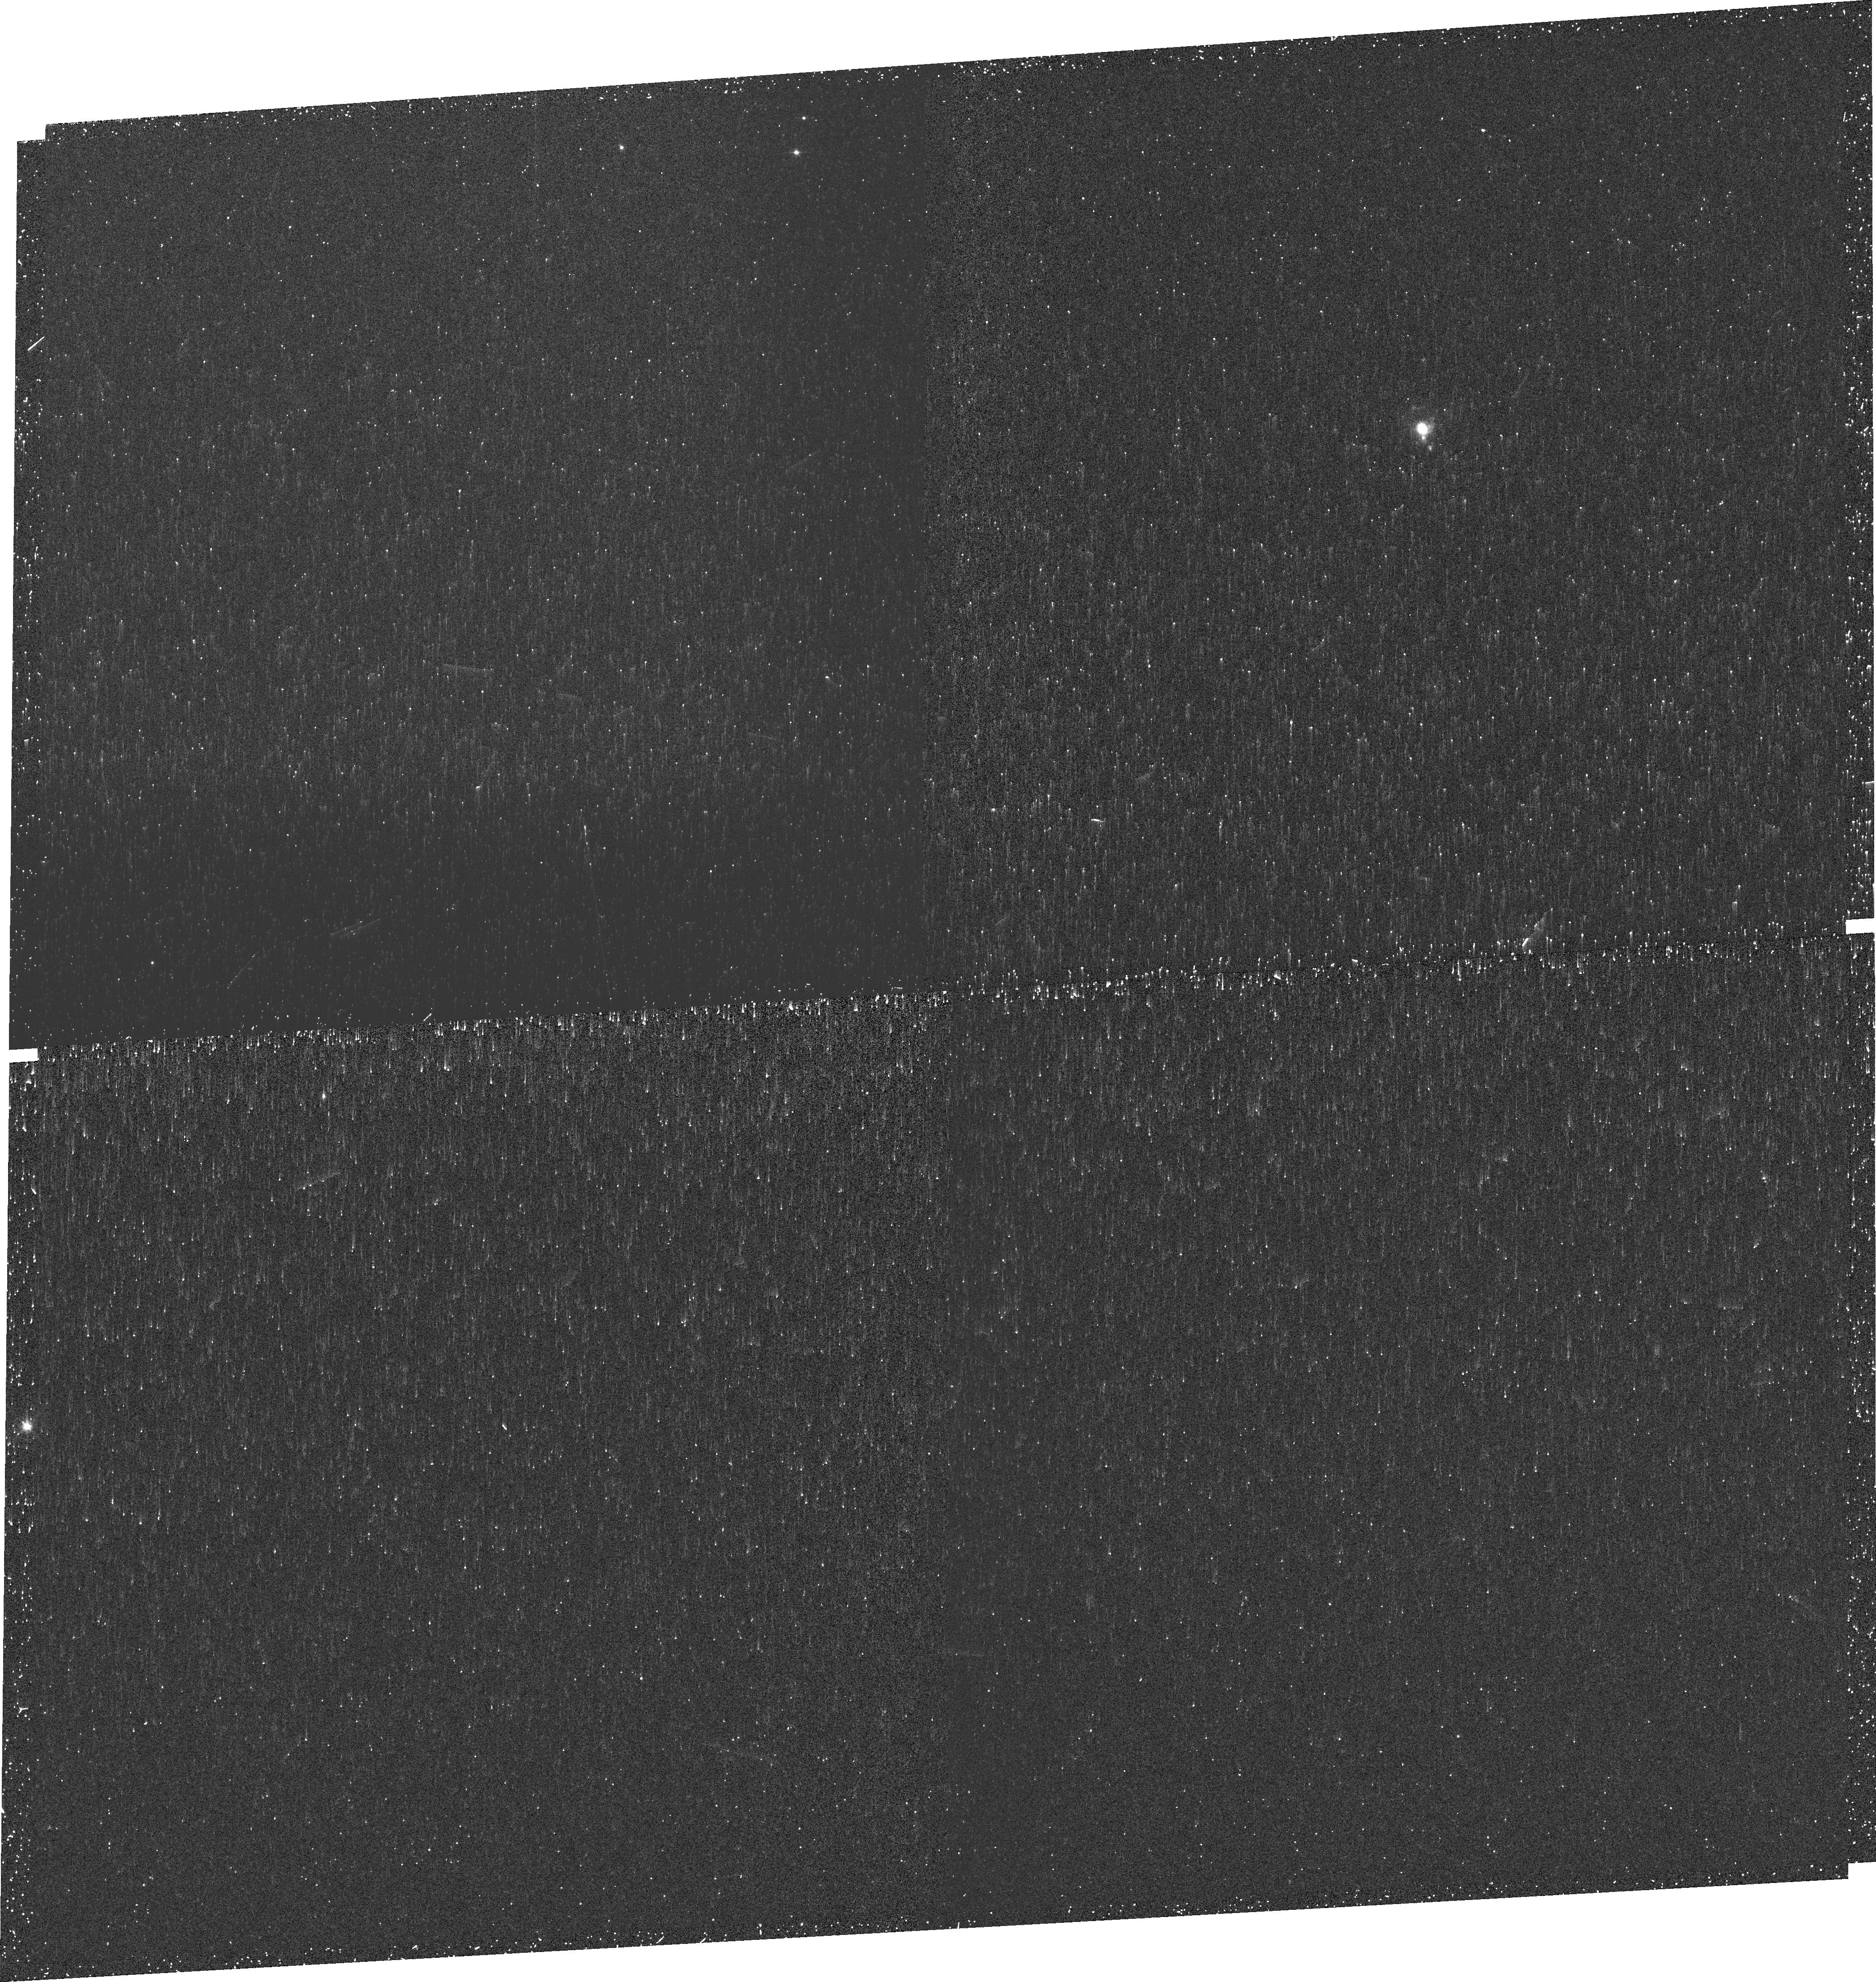
Target: SCHG-1214-277
Instrument: WFC3/UVIS
Filter: FQ674N
Exposure: 13 min
Observation ID: idew01040

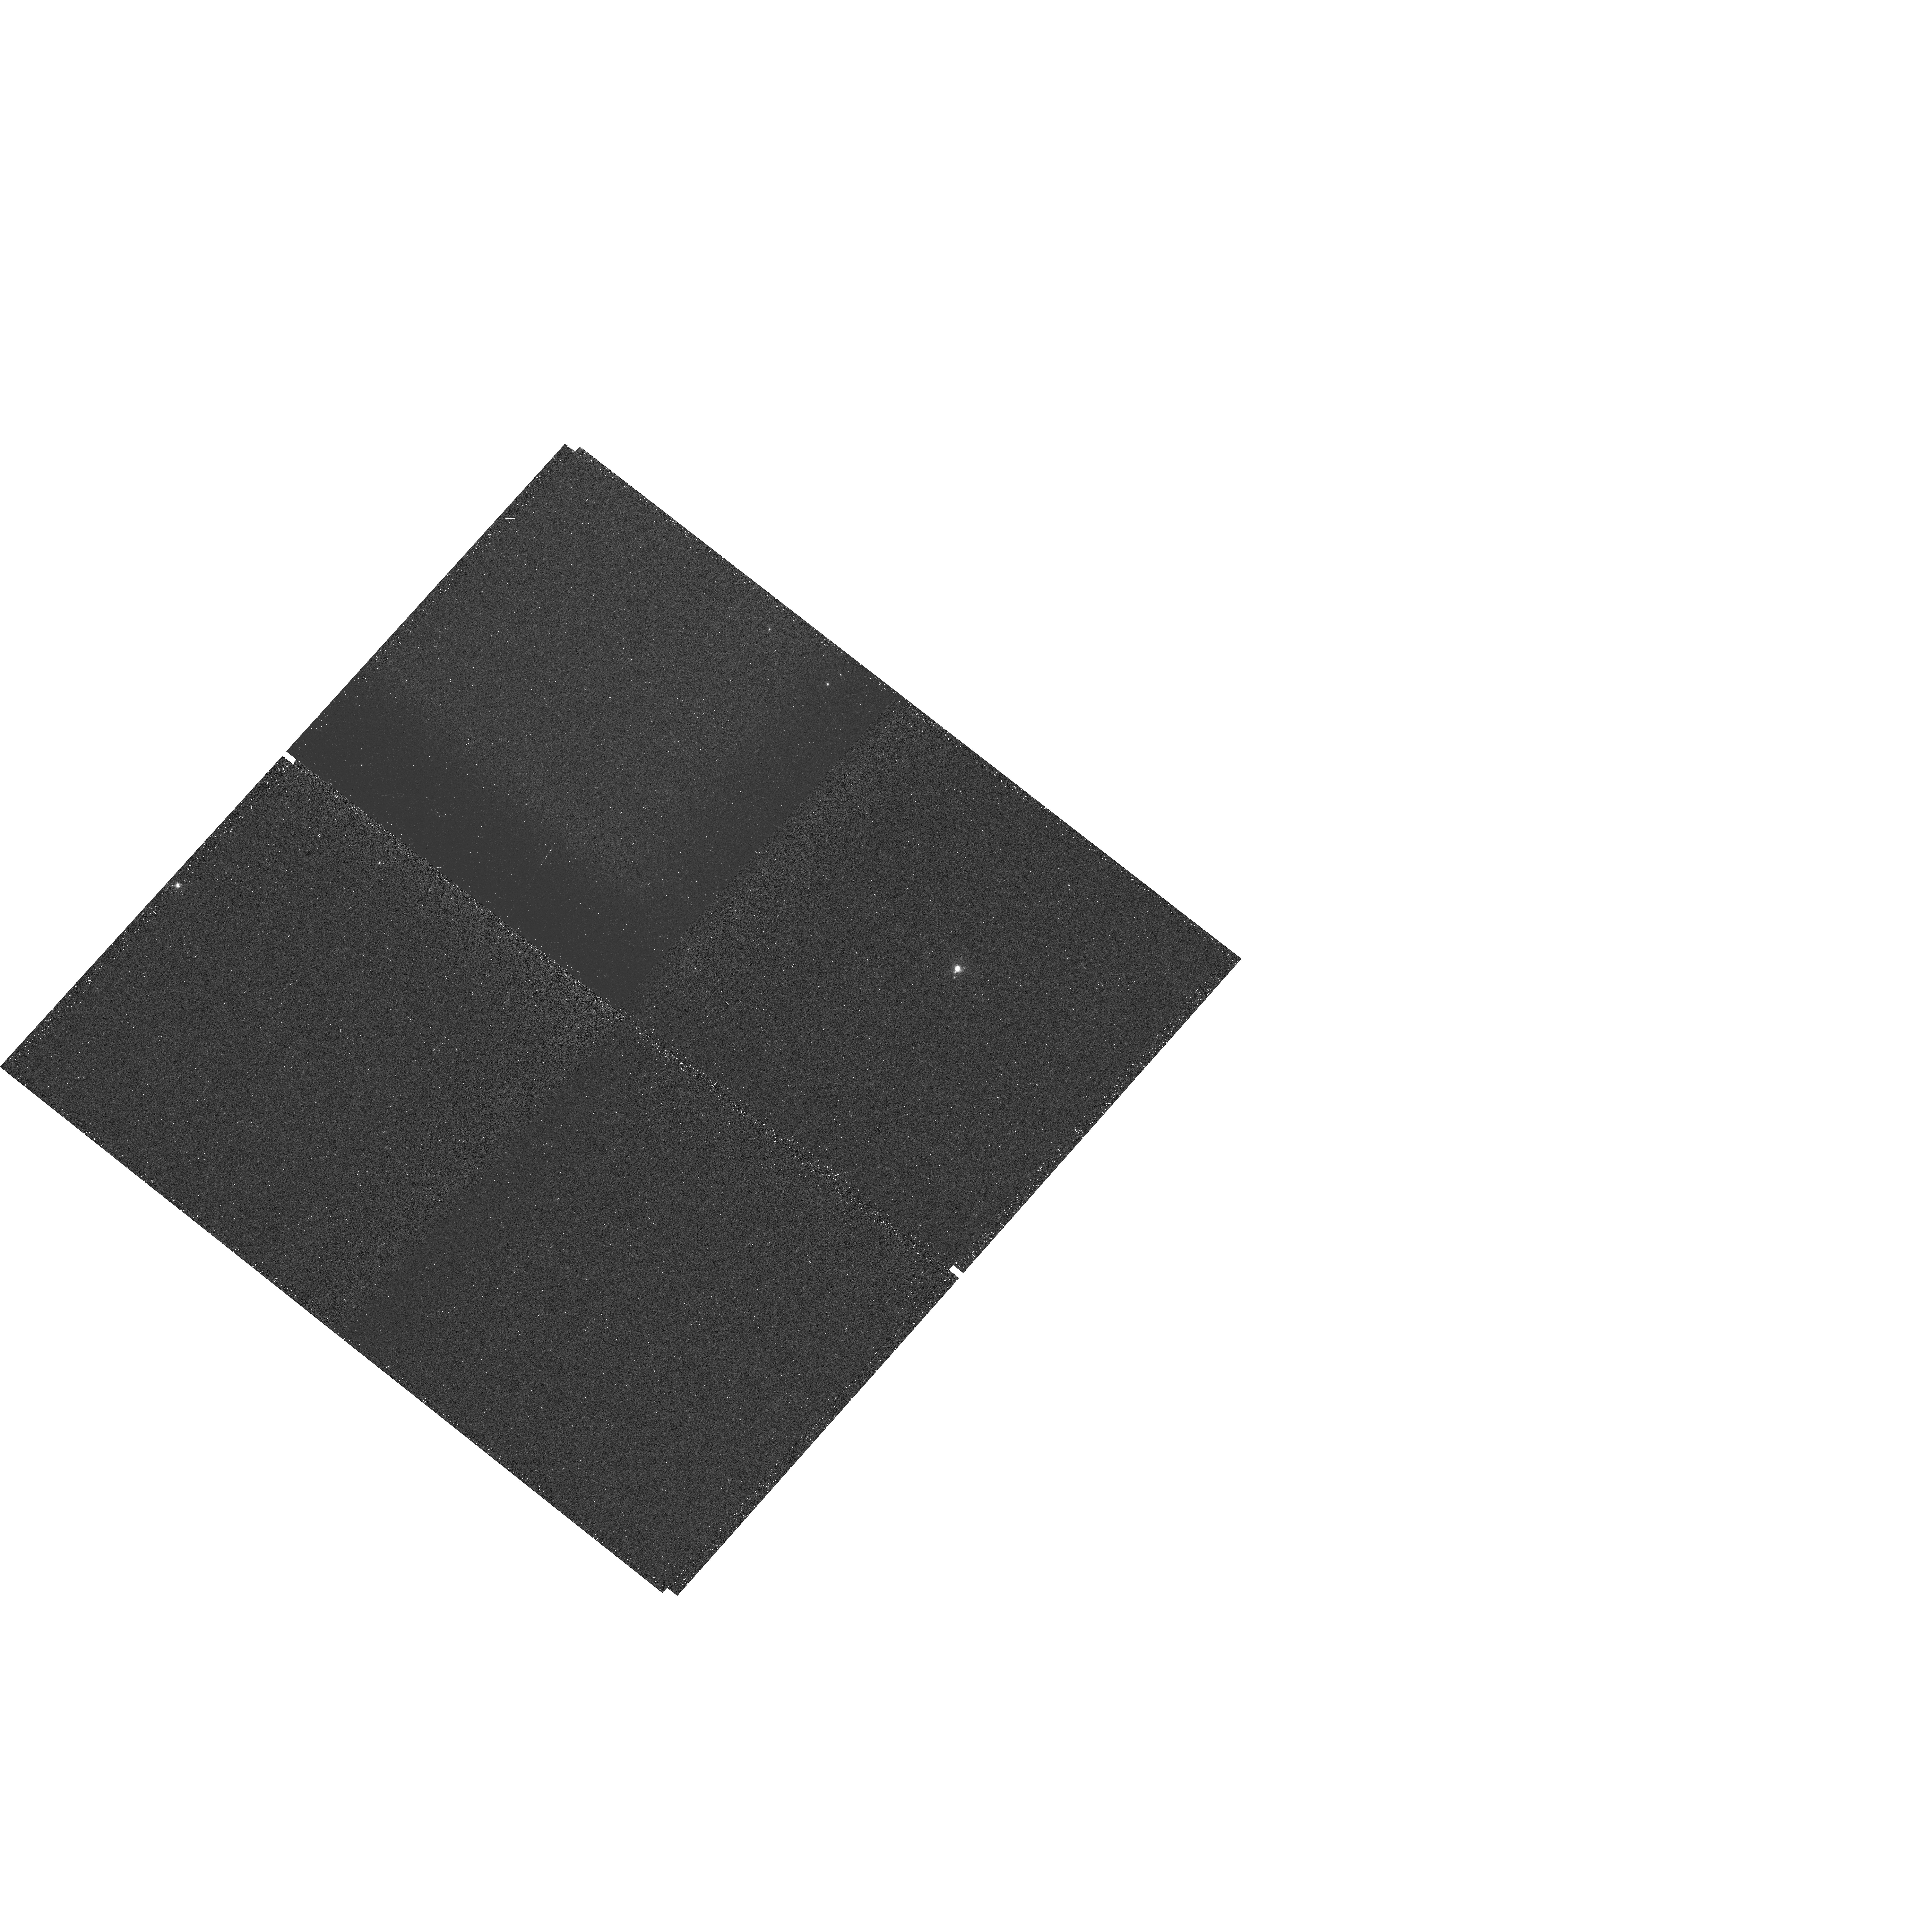
Target: SCHG-1214-277
Instrument: WFC3/UVIS
Filter: FQ508N
Exposure: 13 min
Observation ID: hst_14923_01_wfc3_uvis_fq674n_idew01

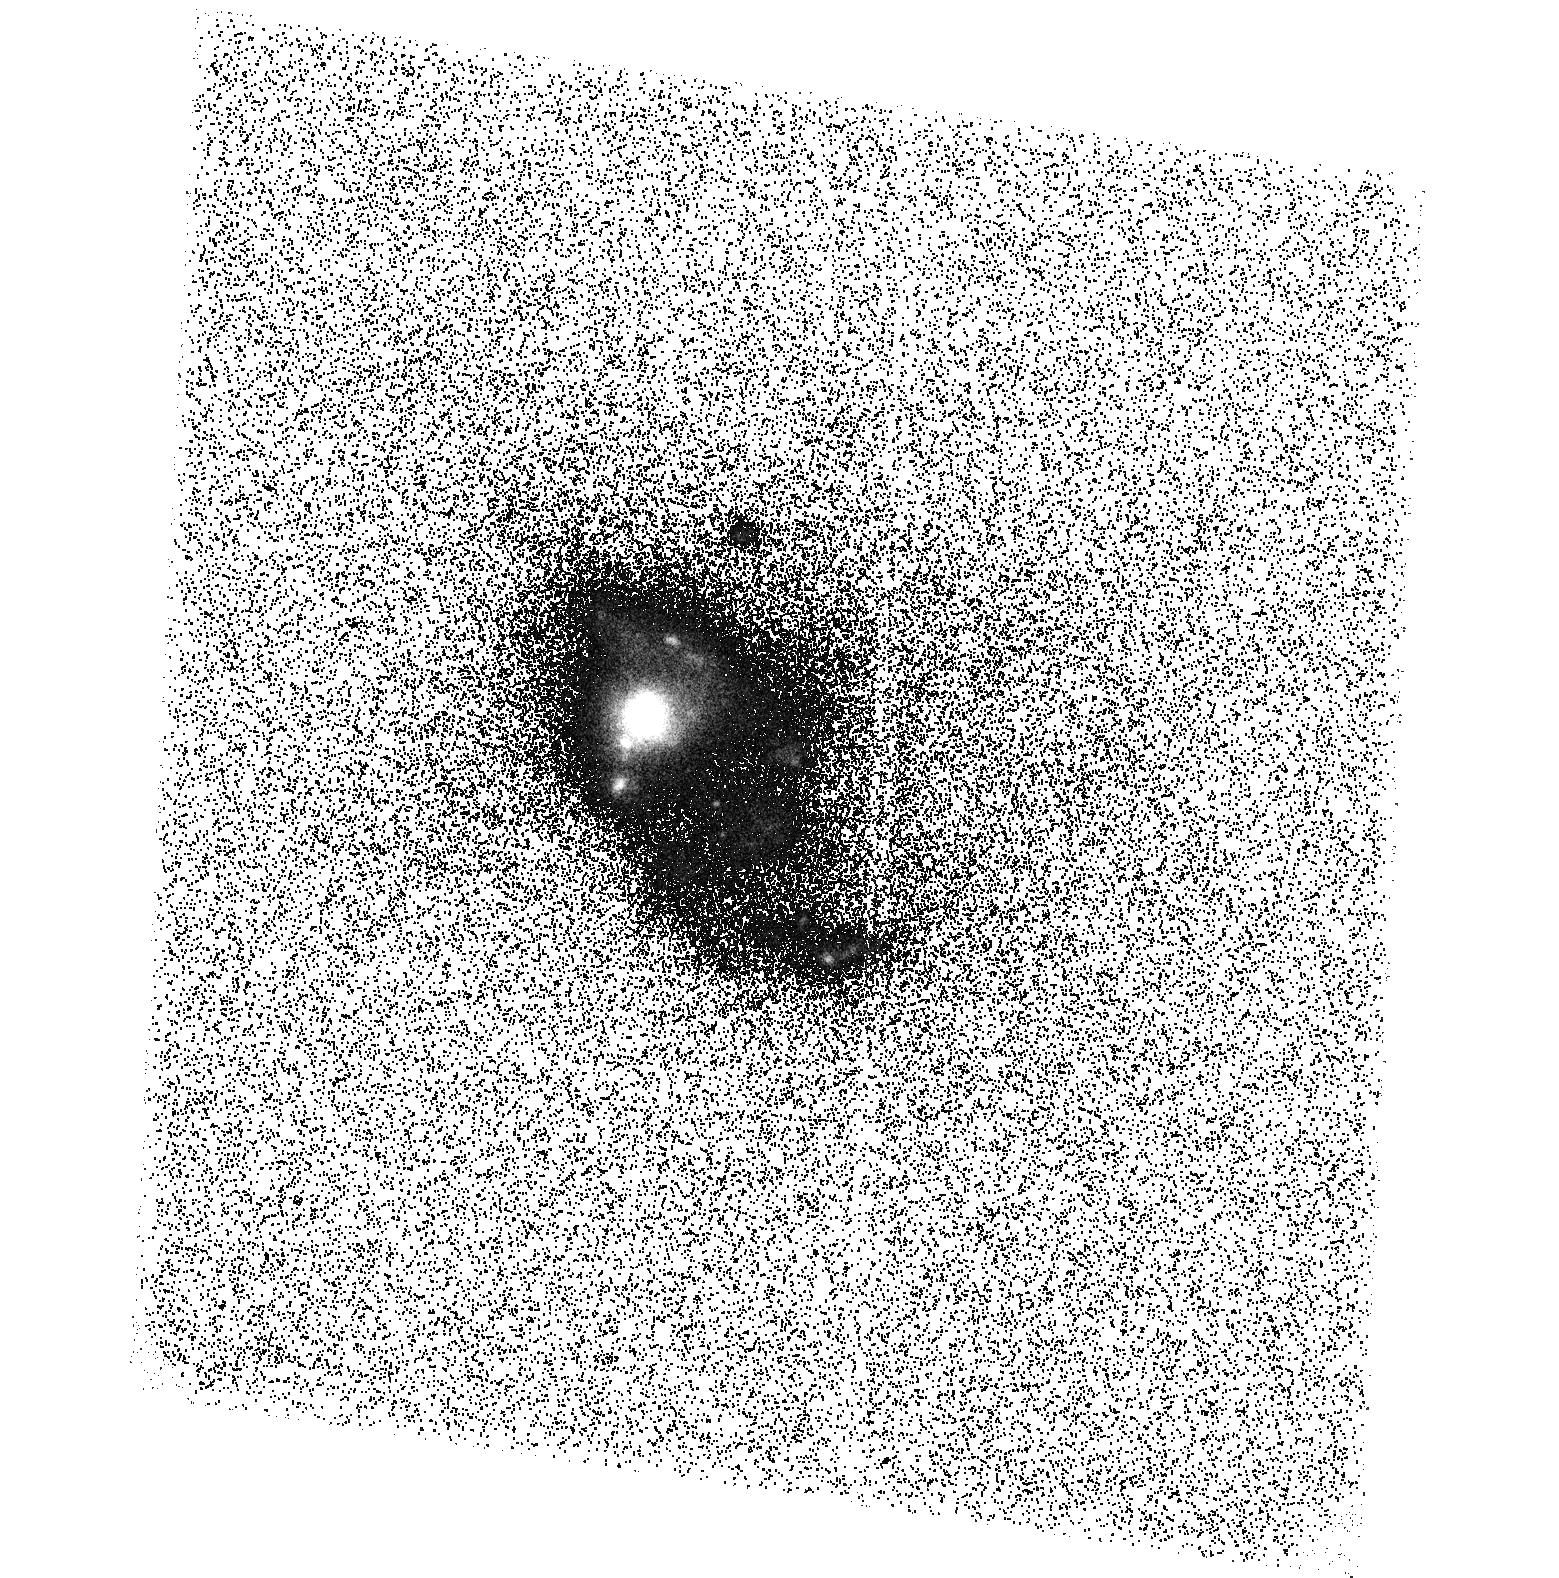
Target: SCHG-1214-277
Instrument: ACS/SBC
Filter: F125LP
Exposure: 33 min
Observation ID: hst_14923_02_acs_sbc_f125lp_jdew02

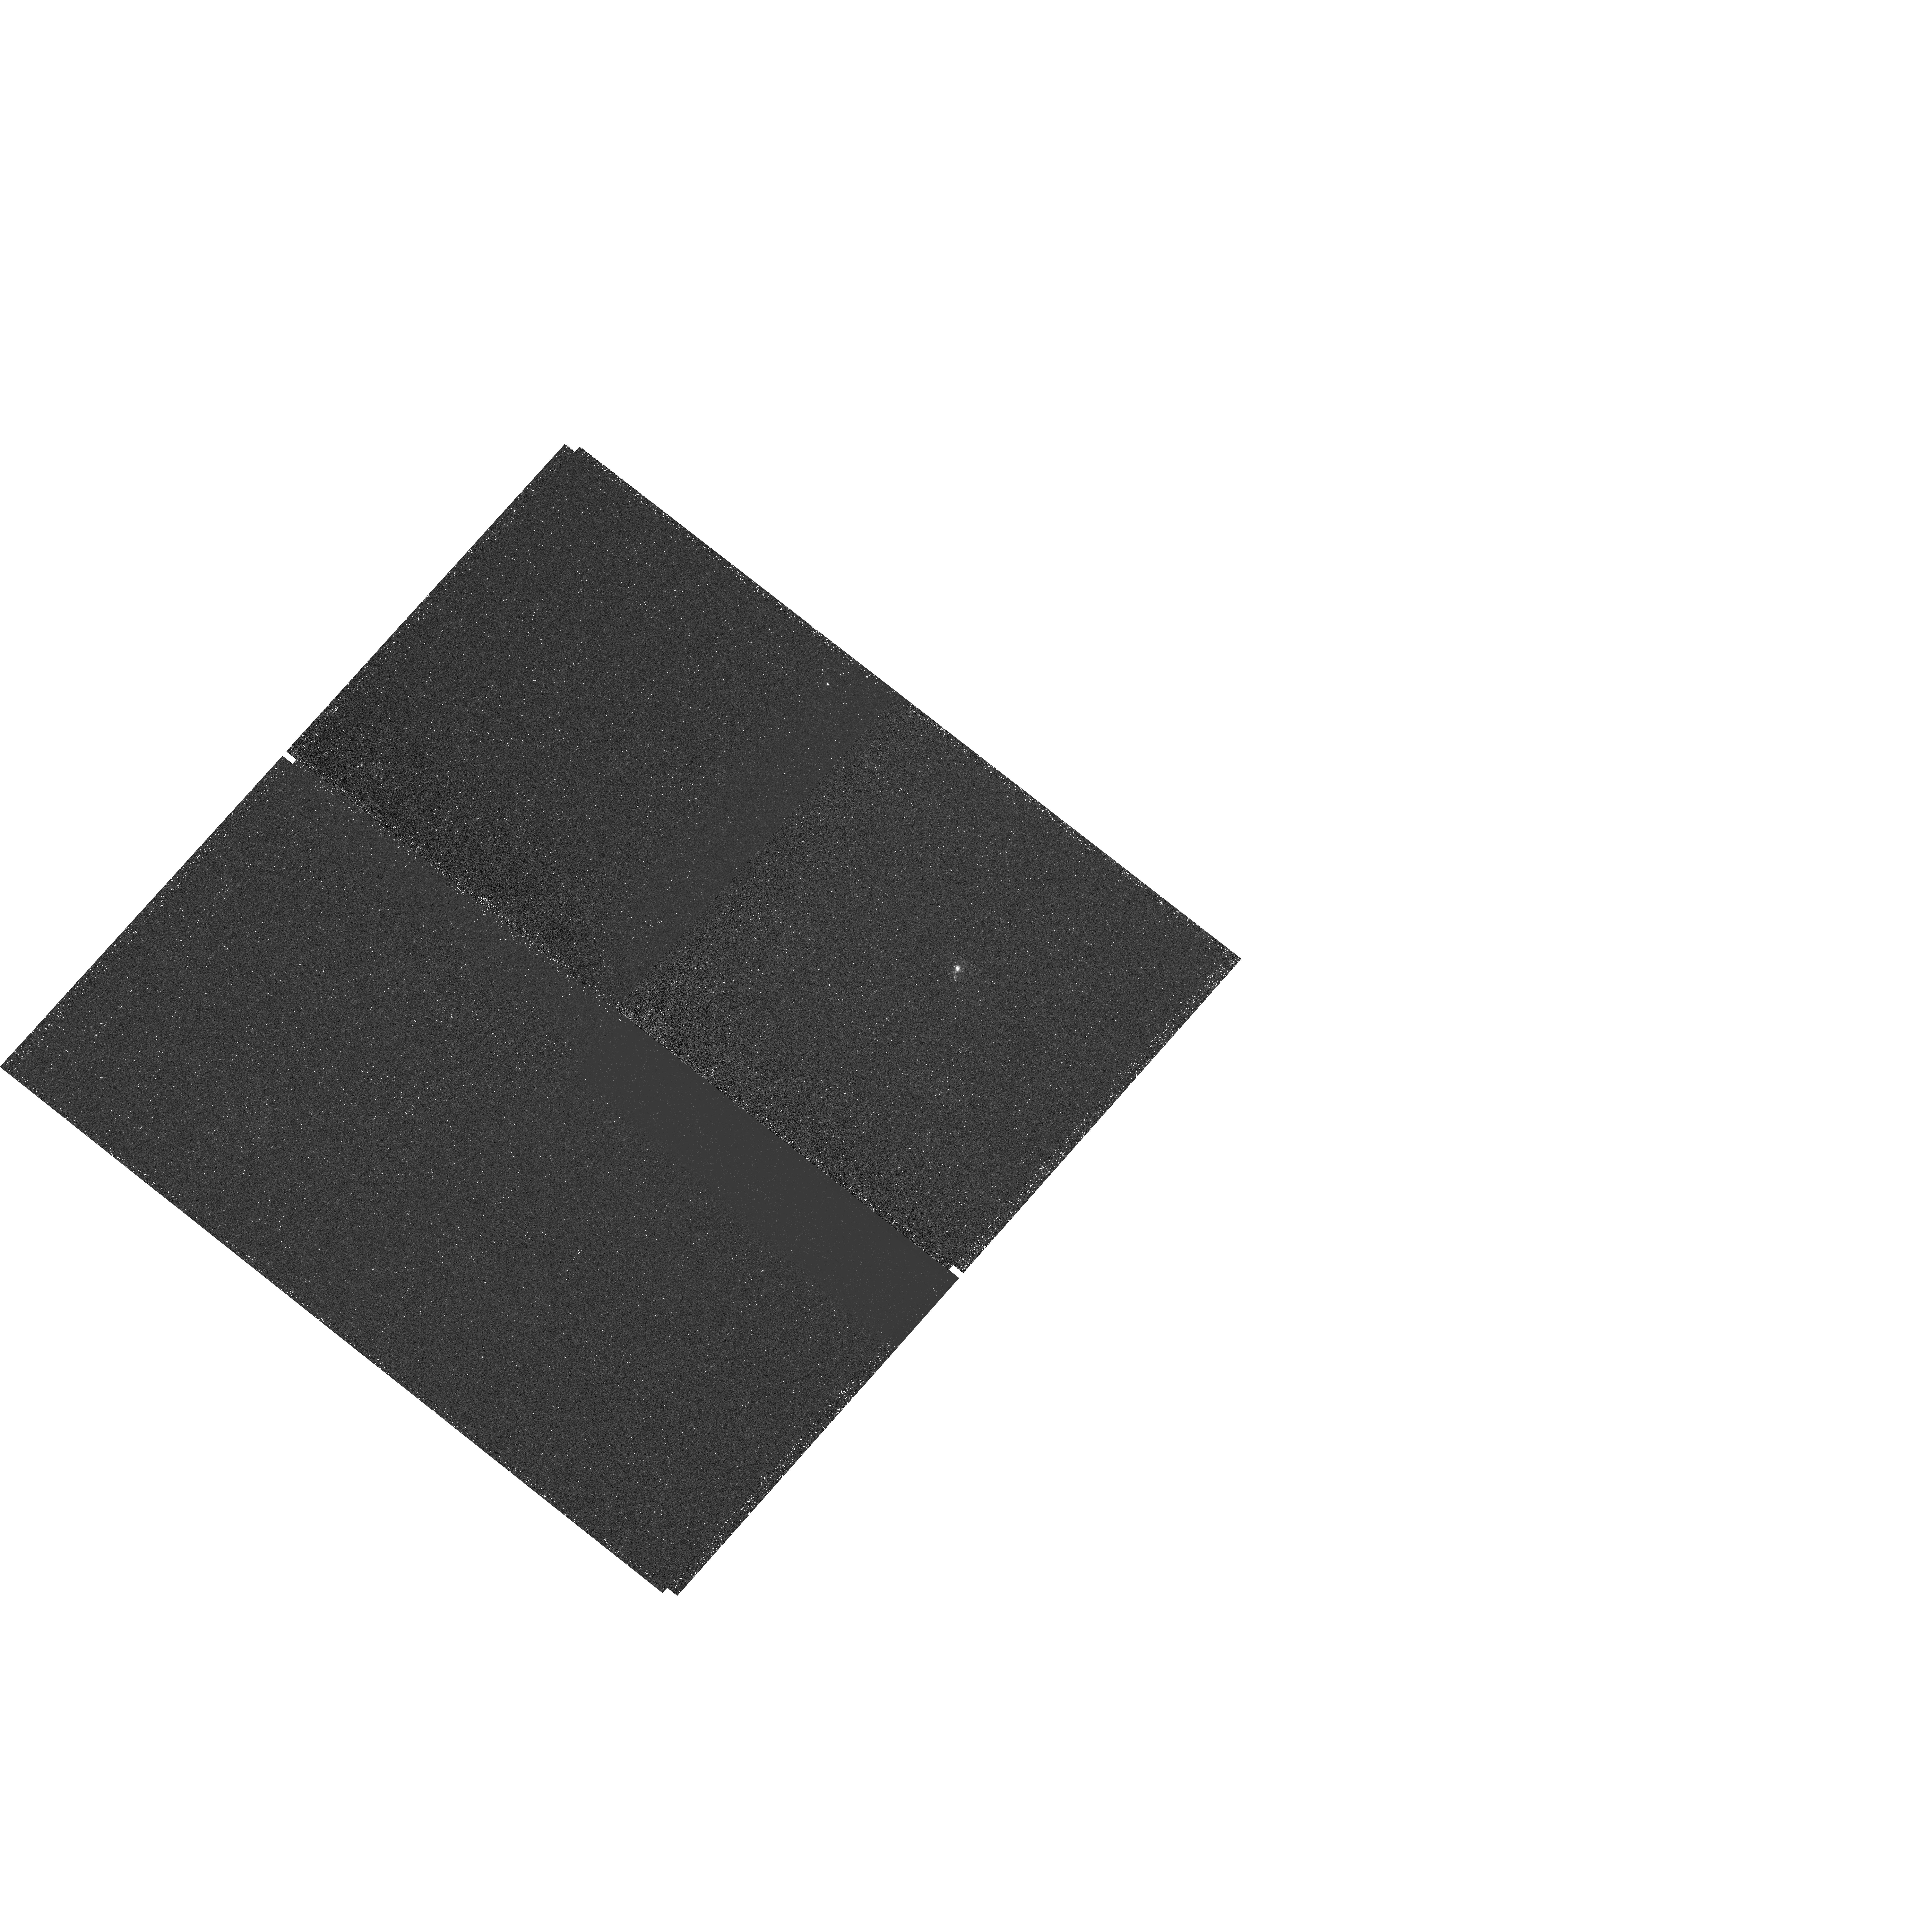
Target: SCHG-1214-277
Instrument: WFC3/UVIS
Filter: FQ437N
Exposure: 35 min
Observation ID: hst_14923_01_wfc3_uvis_fq378n_idew01

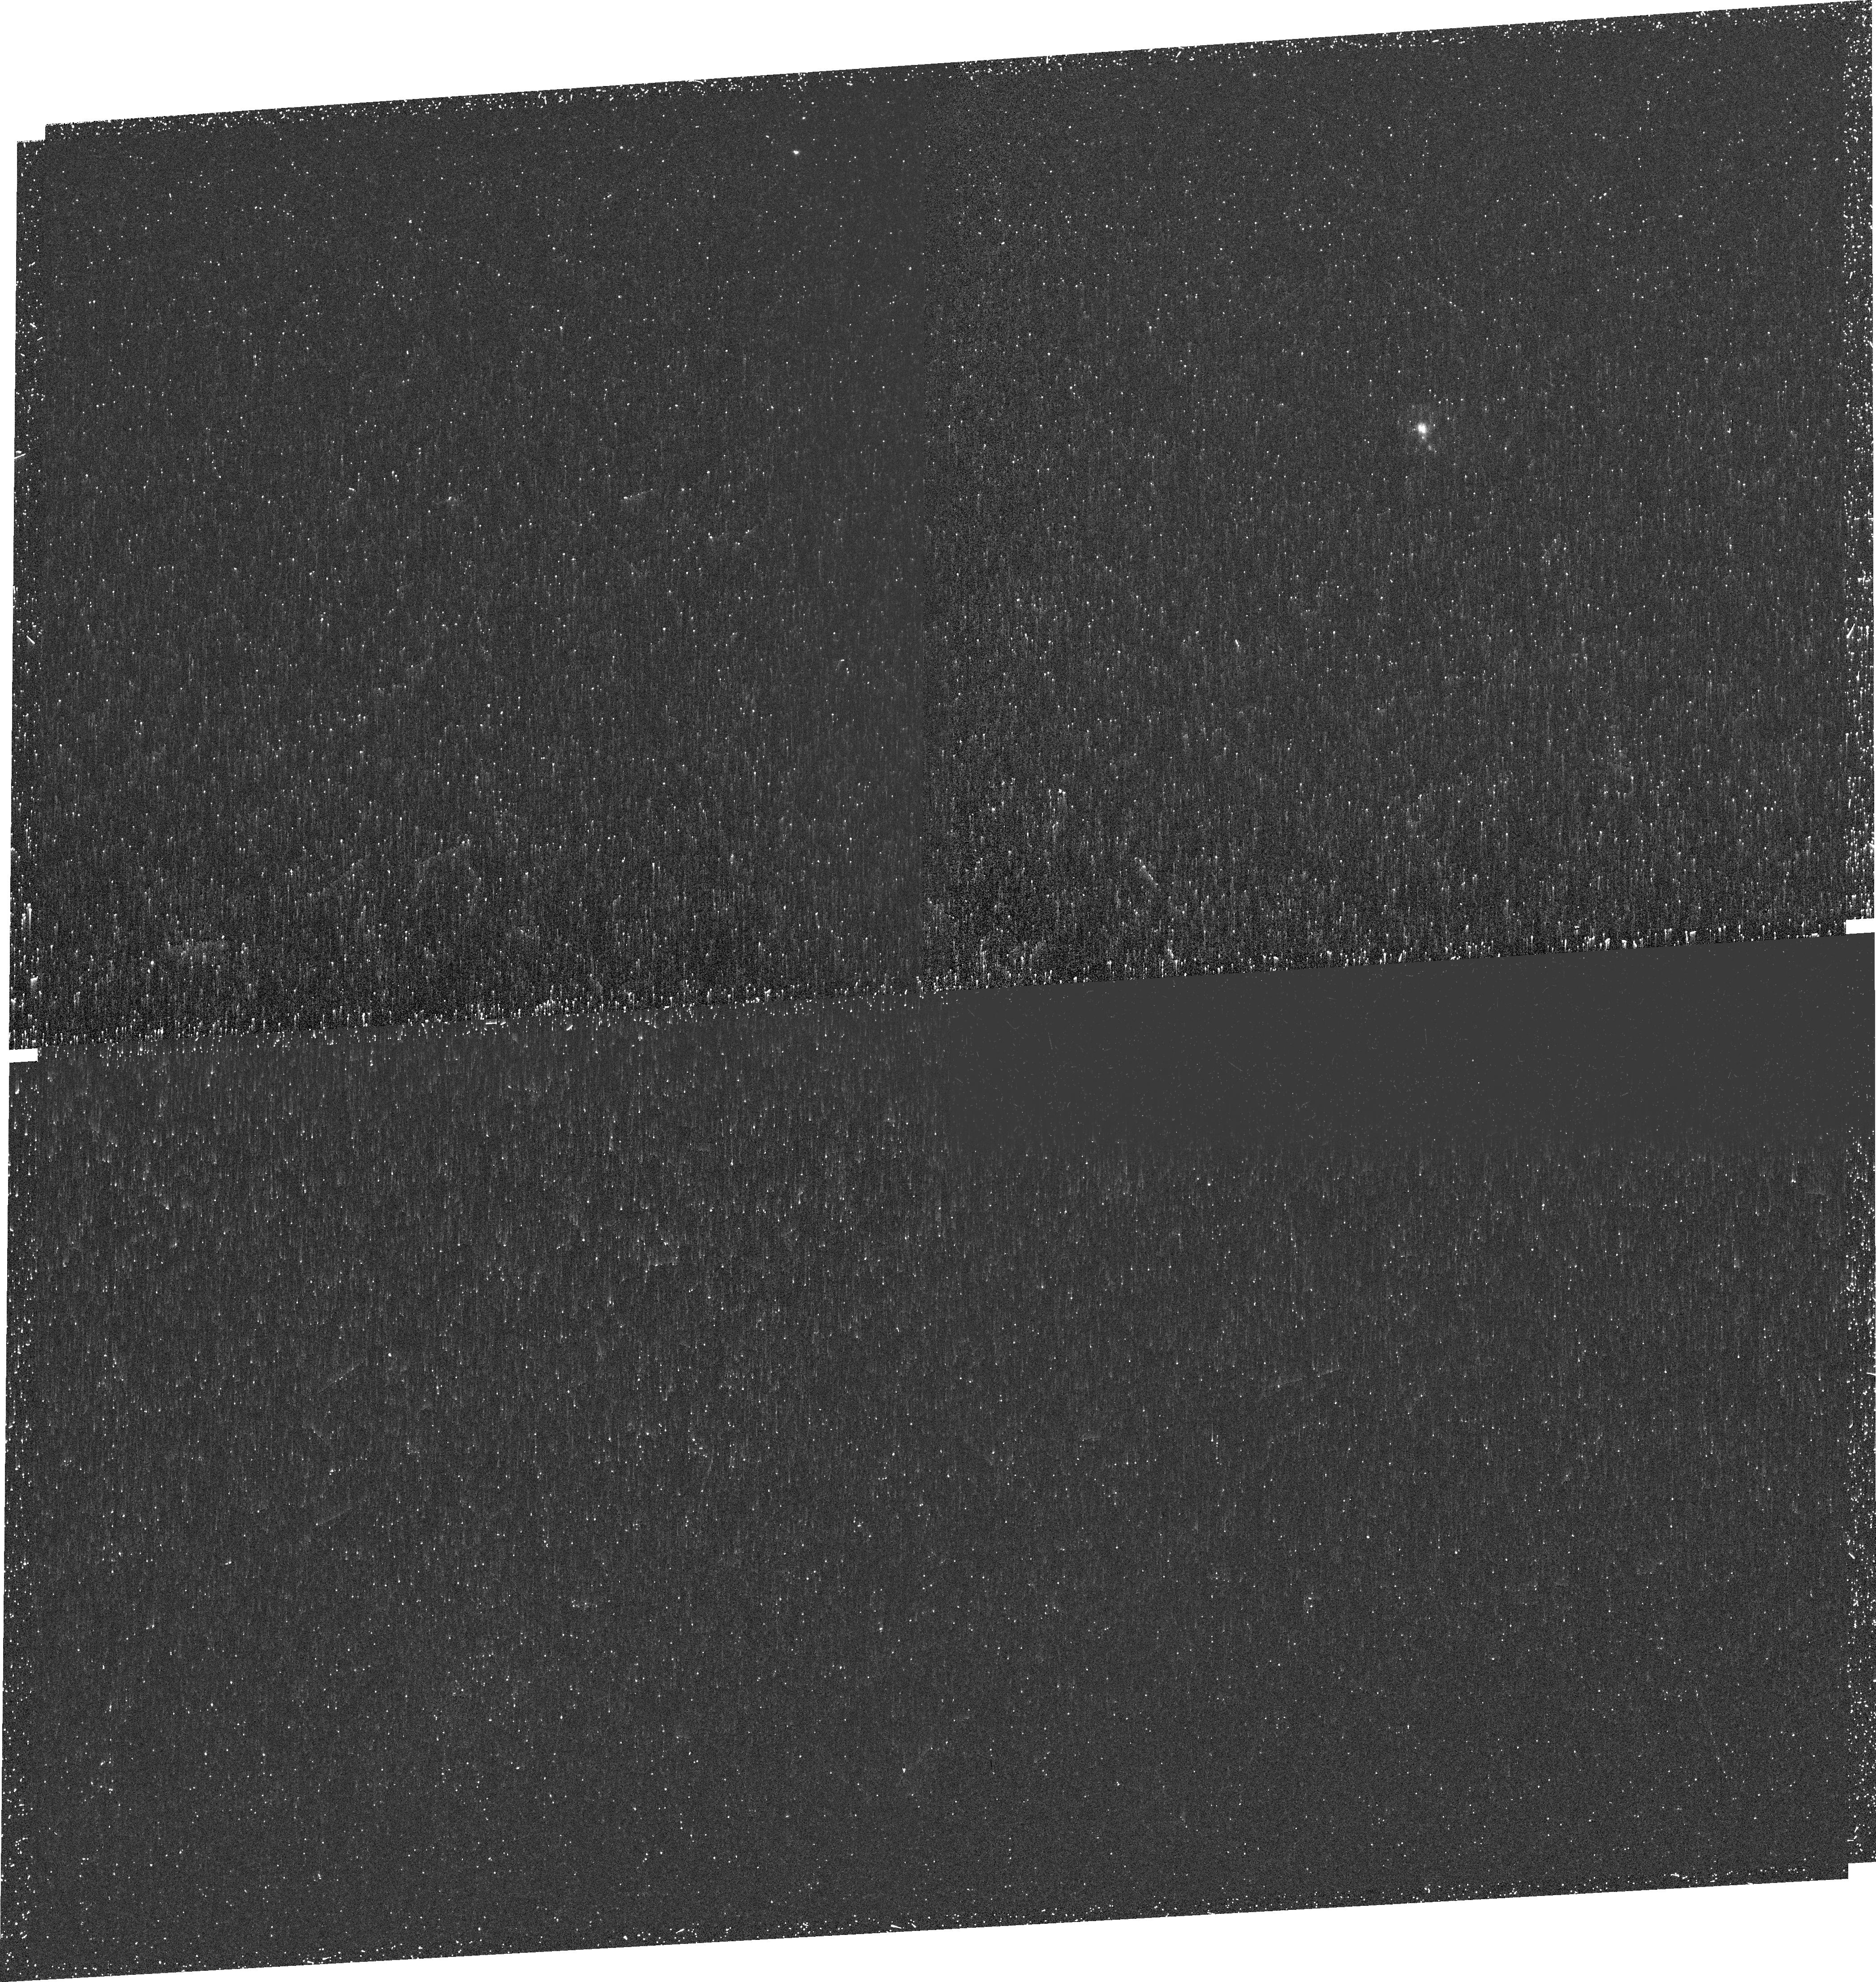
Target: SCHG-1214-277
Instrument: WFC3/UVIS
Filter: FQ378N
Exposure: 35 min
Observation ID: idew01060

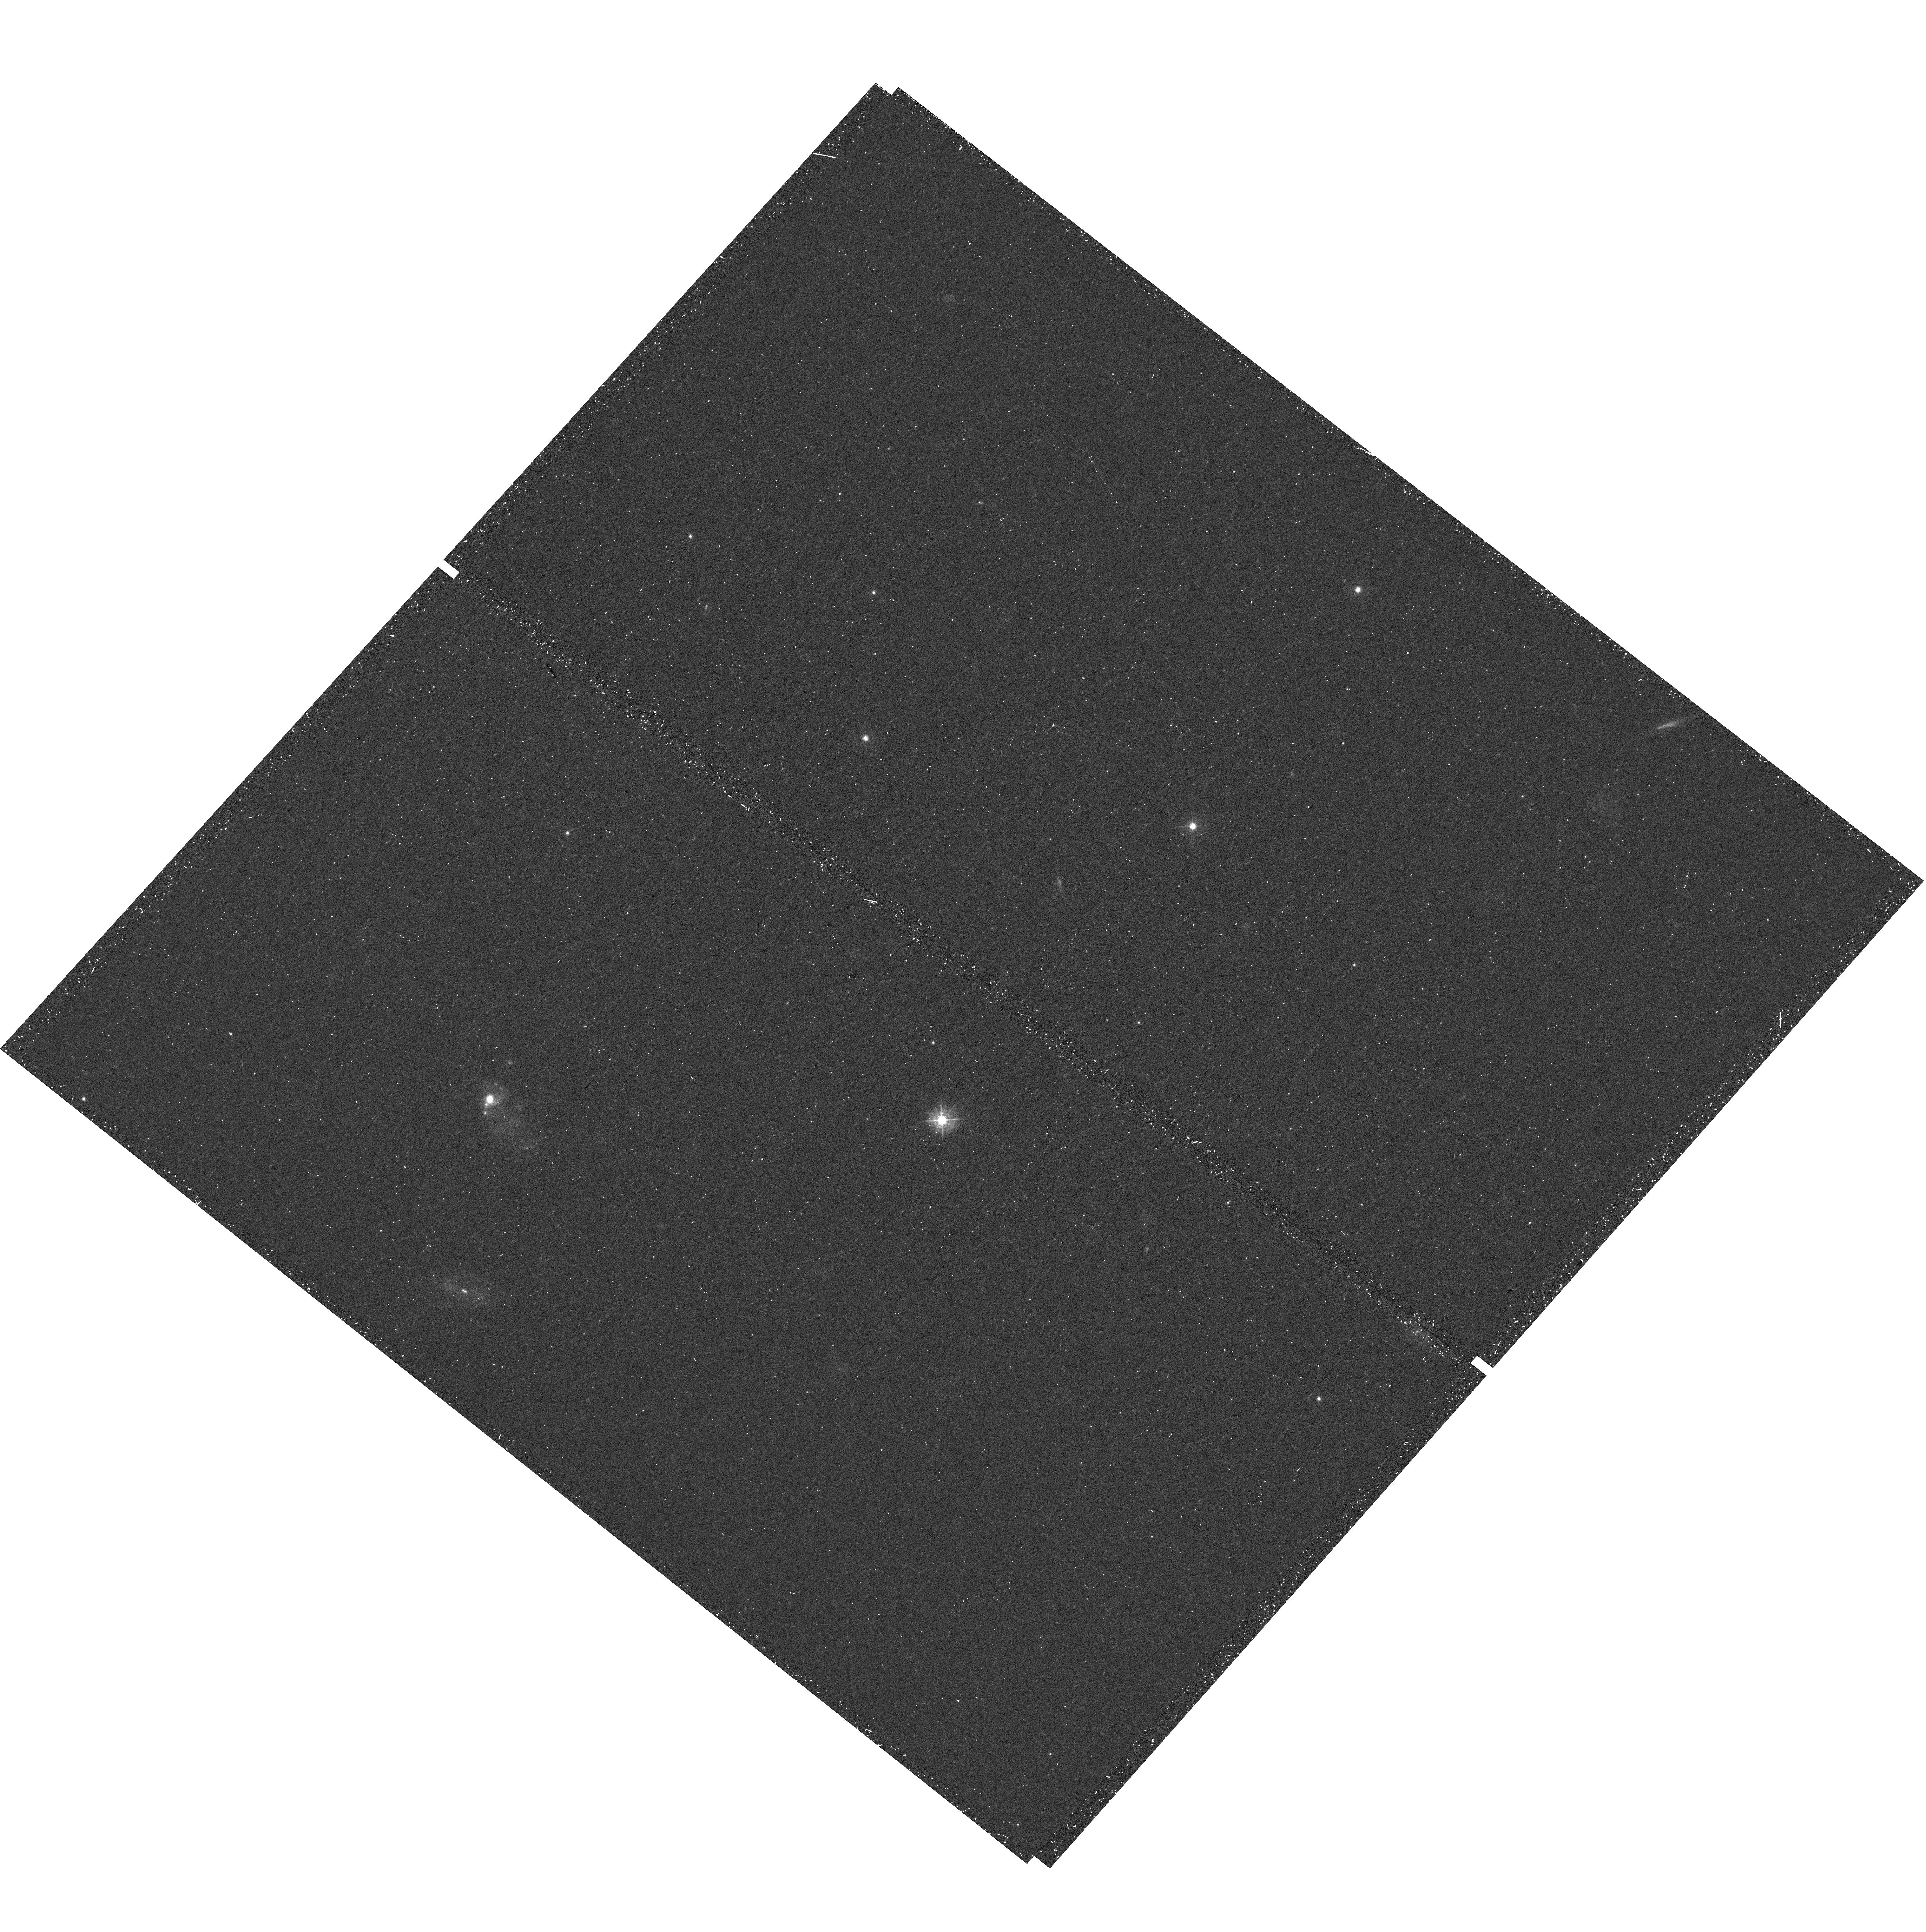
Target: SCHG-1214-277
Instrument: WFC3/UVIS
Filter: F438W
Exposure: 12 min
Observation ID: hst_14923_01_wfc3_uvis_f438w_idew01

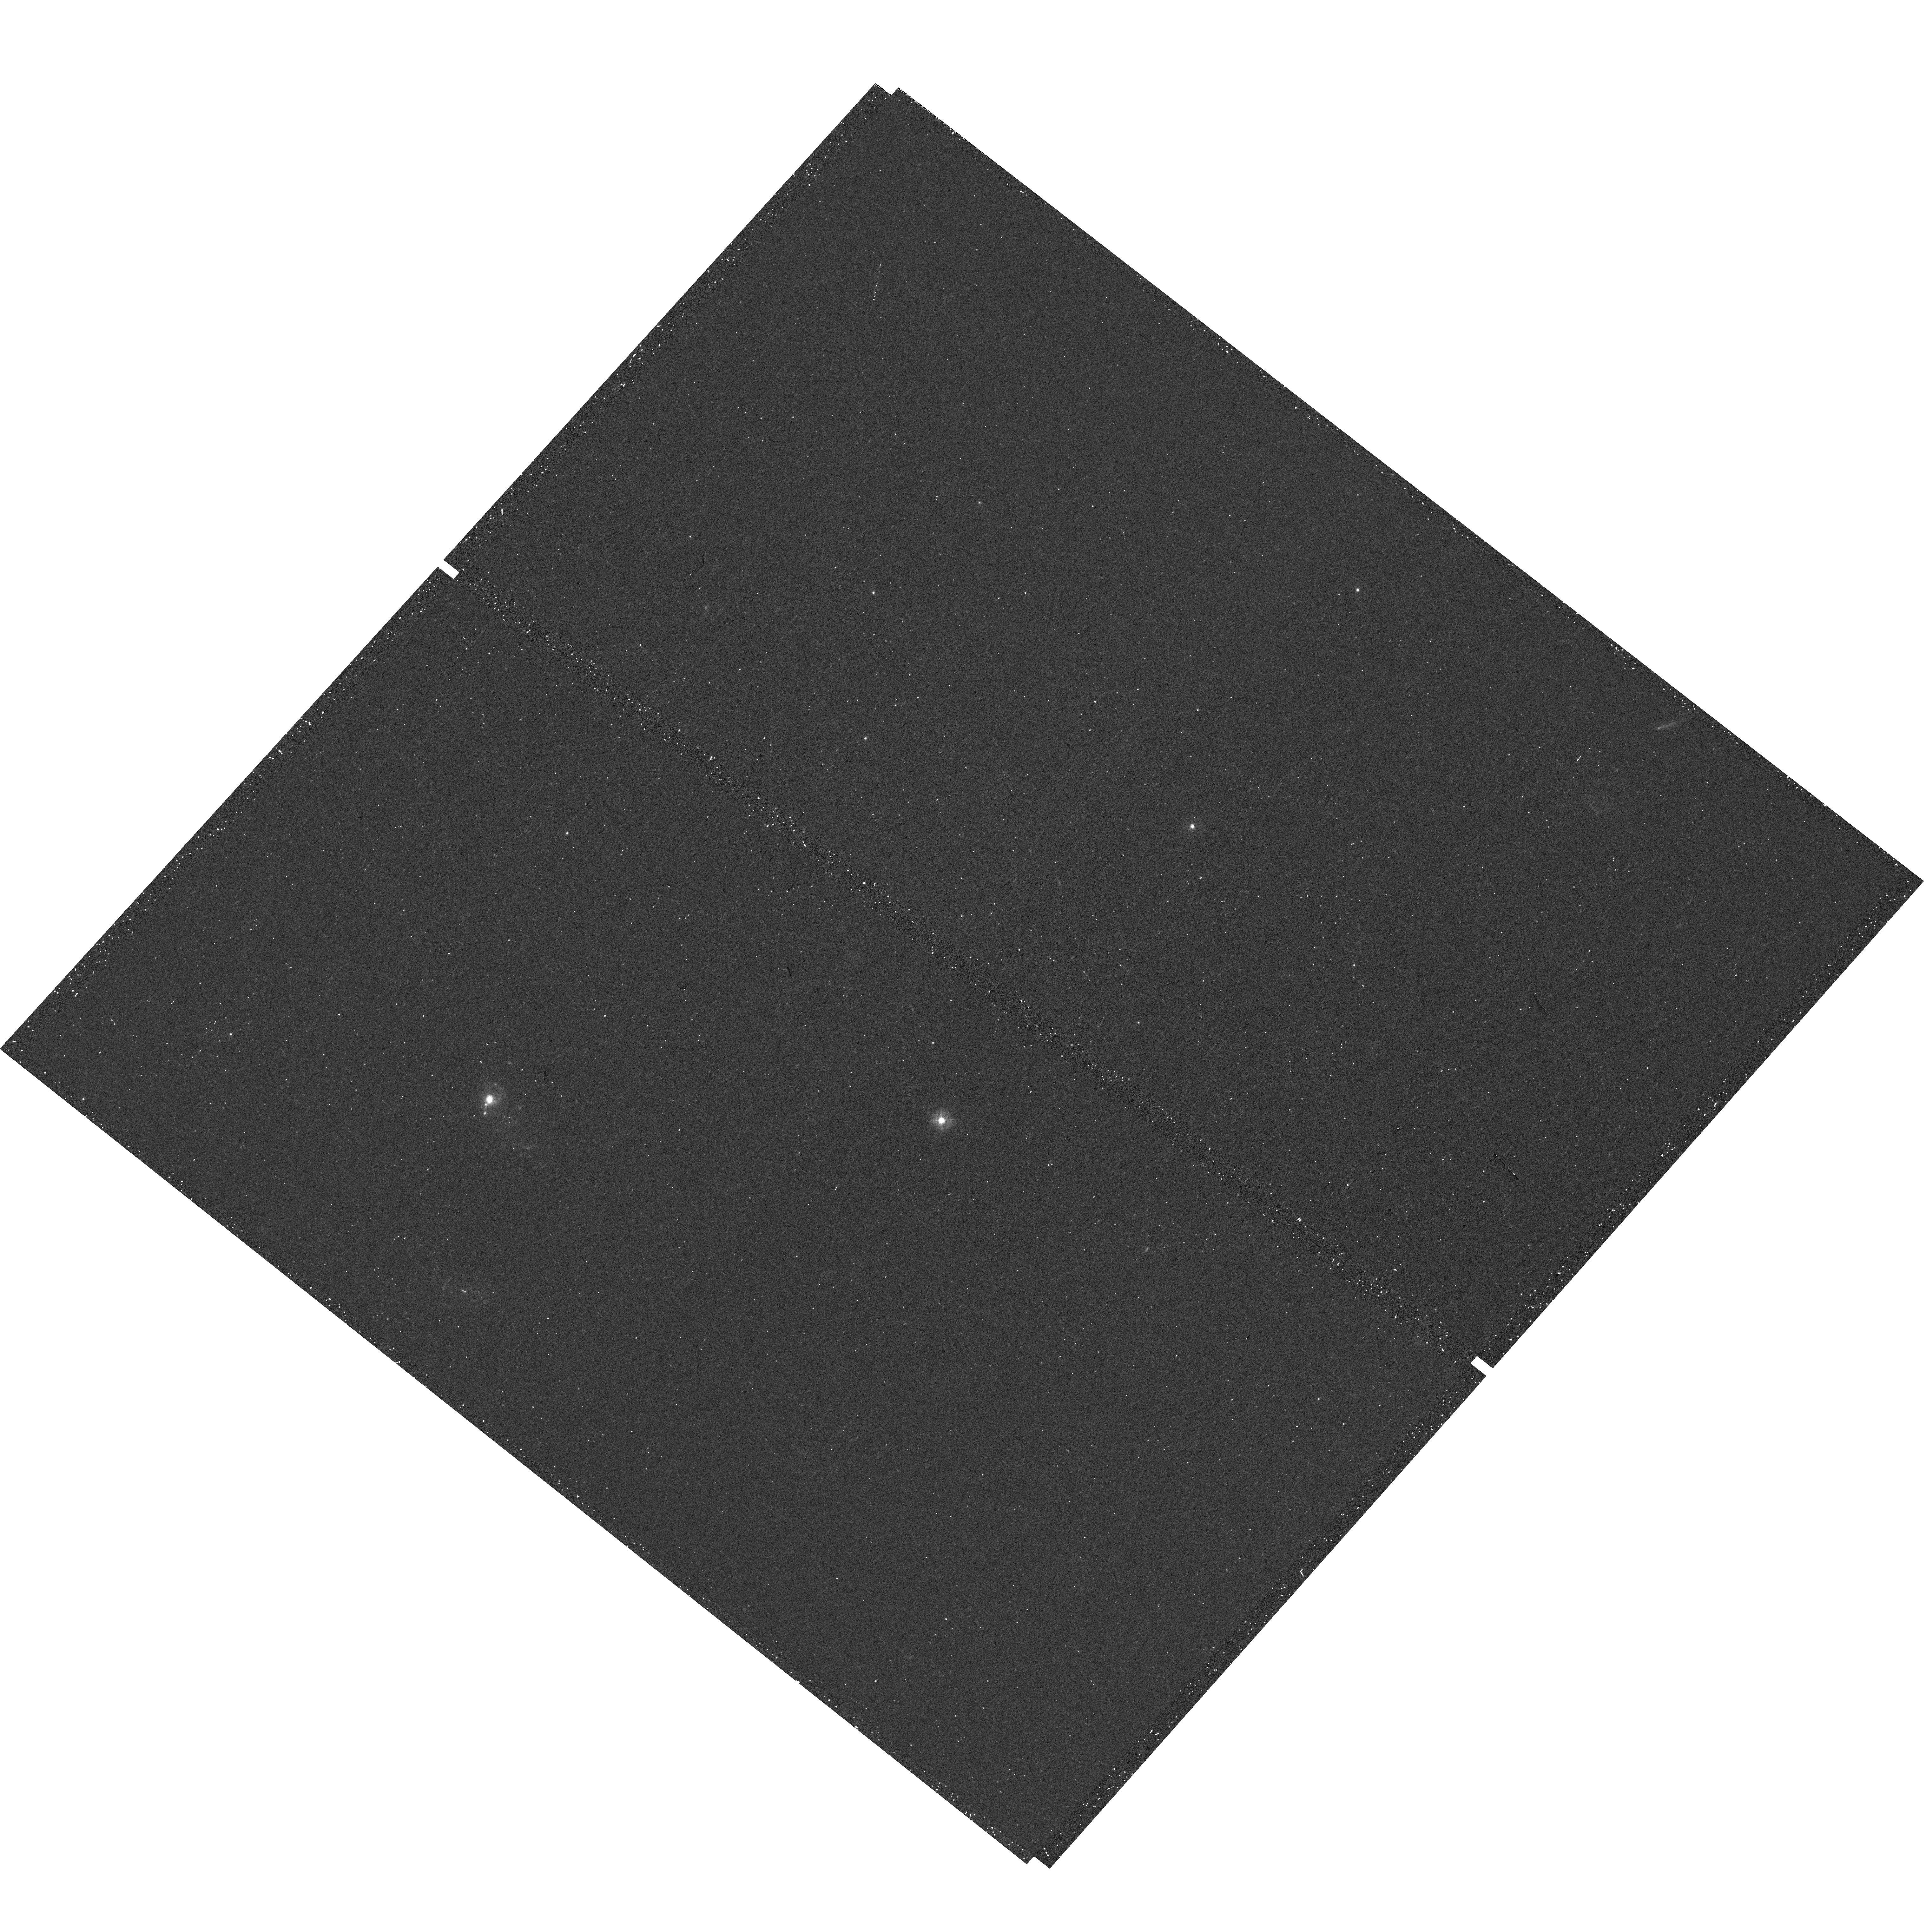
Target: SCHG-1214-277
Instrument: WFC3/UVIS
Filter: F336W
Exposure: 13 min
Observation ID: hst_14923_01_wfc3_uvis_f336w_idew01

LYCAT - LYman Continuum and Alpha in Tol1214-277 (PI: Oestlin, Goeran)

In terms of understanding the output and escape of ionising (Lyman continuum) and Lyman alpha photons from galaxies, Tololo 1214-277 appears to be a unique object in the local universe, and possibly a Rosetta stone for our understanding of how dwarfish galaxies might have contributed to the reionisation of the universe. It is the only object known (from HST/GHRS observations) in the nearby universe to exhibit a symmetric Lyman alpha profile centered on the systemic velocity. This indicates that Lyman alpha has suffered very little scattering implying a low optical depth for Lyman continuum photons. Here we propose to obtain a new COS spectrum with higher spectral resolution, covering Lyman alpha as well as metal absorption lines to map the velocity and structure of the ISM, and imaging in Lyman alpha, Halpha, Hbeta, [OII], and [OIII]. The emission line maps will provide further diagnostics on the escape probability of Lyman continuum photons and pave way for a future direct detection experiment with COS.